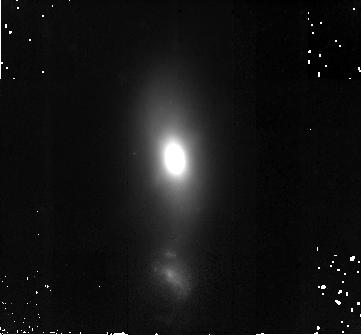
Target: III-ZW-035. Instrument: NICMOS/NIC2. Filter: F160W. Exposure: 42 min. Observation ID: na1e83010

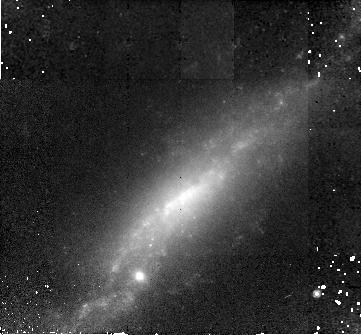
Target: UGC-12812-WEST. Instrument: NICMOS/NIC2. Filter: F160W. Exposure: 42 min. Observation ID: na1e81010

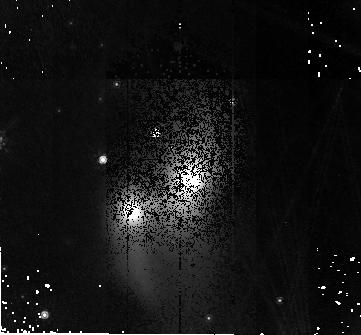
Target: IRAS-23436+5257. Instrument: NICMOS/NIC2. Filter: F160W. Exposure: 42 min. Observation ID: na1e67010

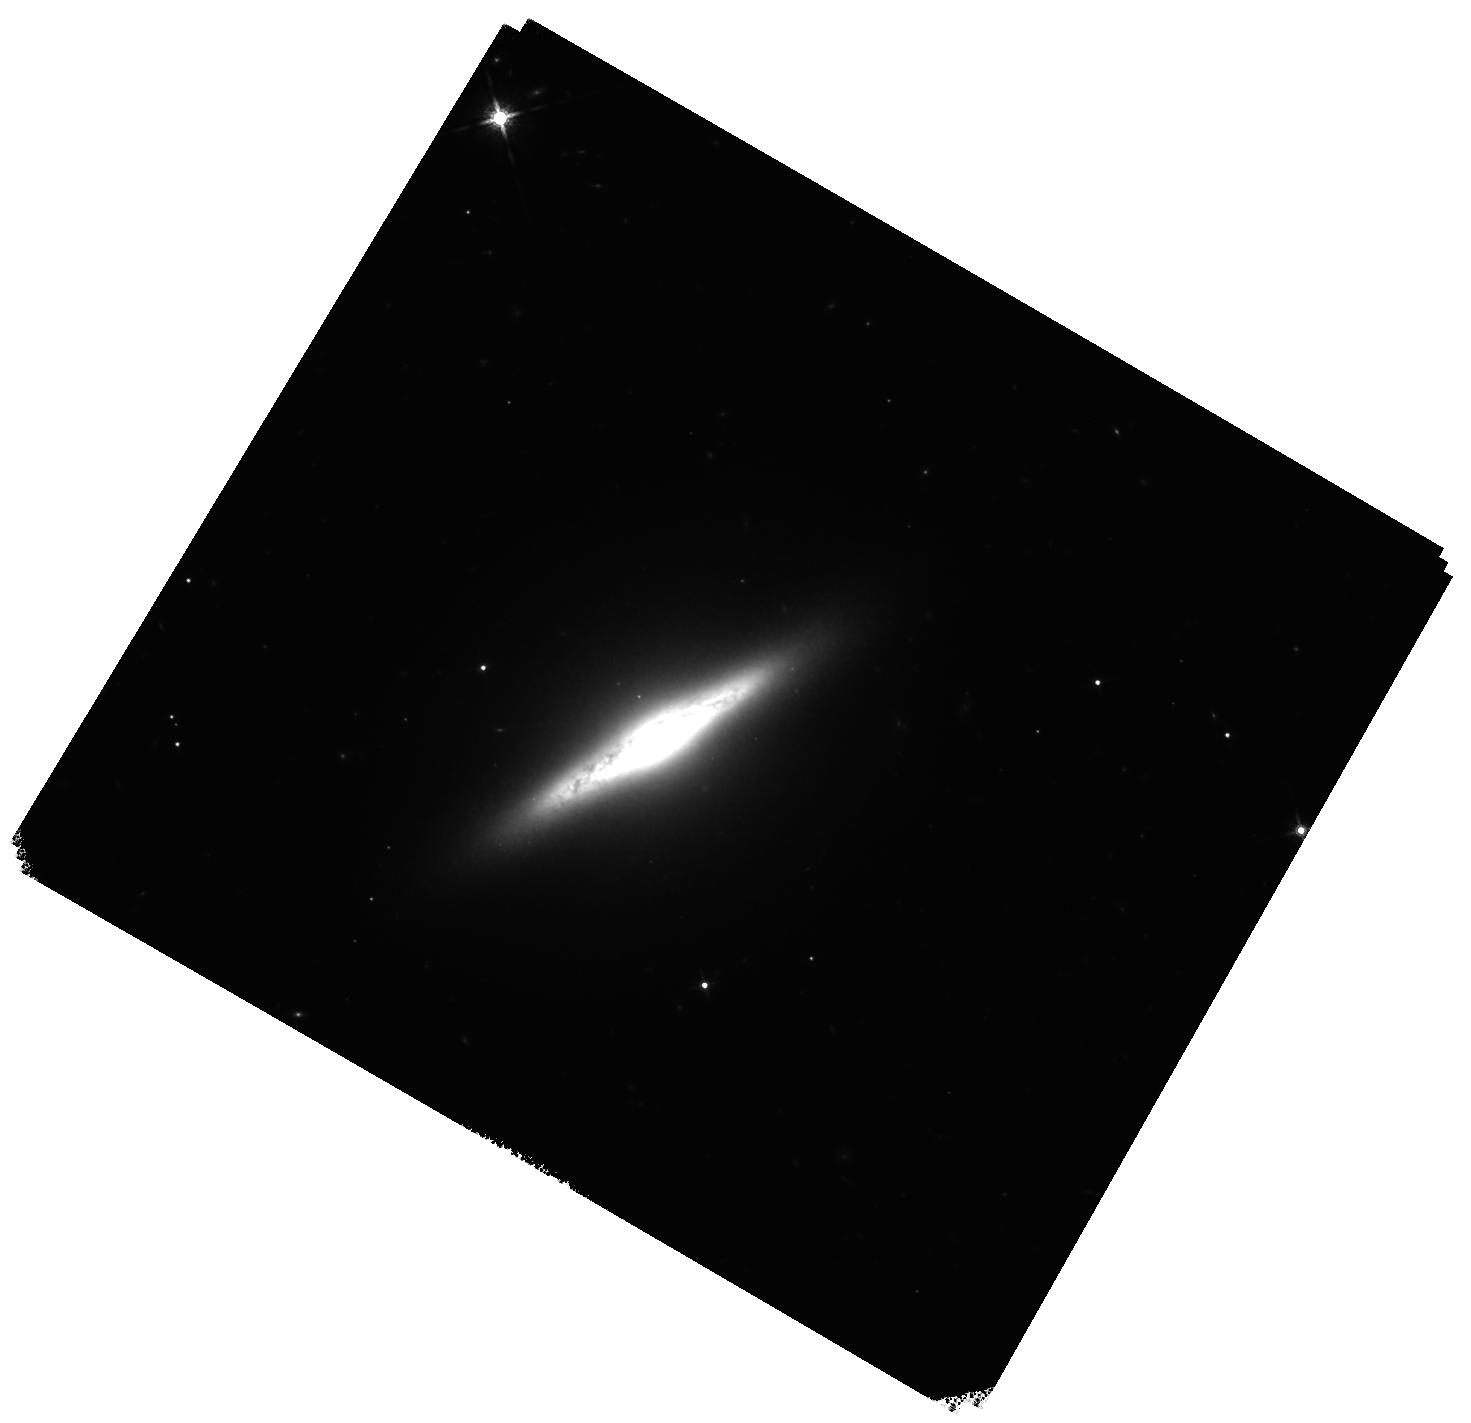
Target: NGC-5010. Instrument: WFC3/IR. Filter: F160W. Exposure: 40 min. Observation ID: hst_11235_32_wfc3_ir_f160w_ia1e32

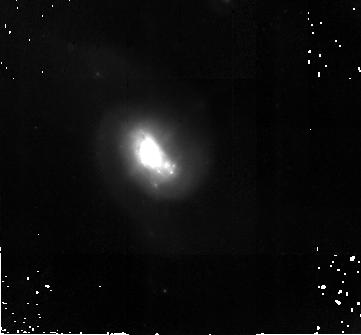
Target: UGC-08335-EAST. Instrument: NICMOS/NIC2. Filter: F160W. Exposure: 42 min. Observation ID: na1e34010

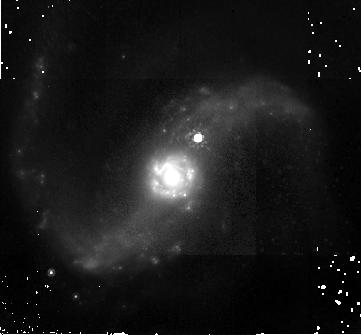
Target: NGC-6786-SOUTH. Instrument: NICMOS/NIC2. Filter: F160W. Exposure: 42 min. Observation ID: na1e54010

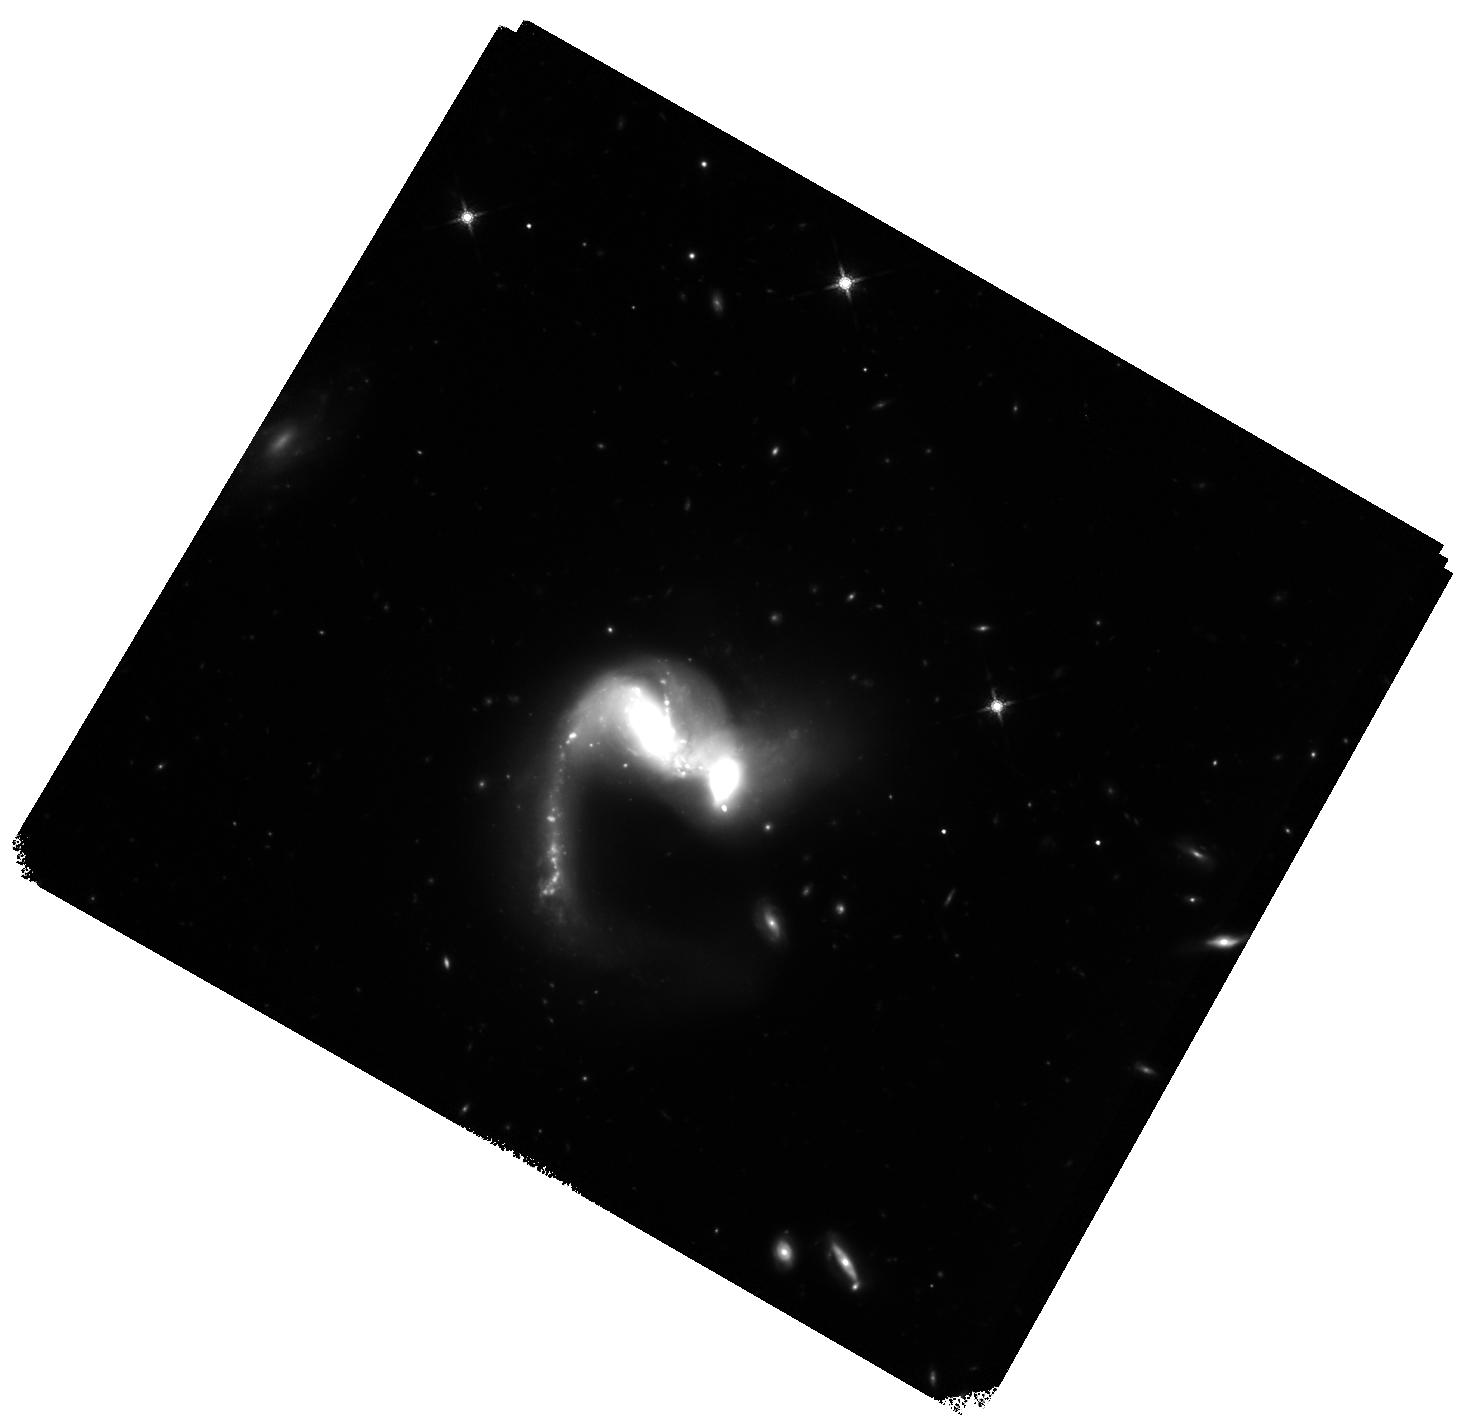
Target: UGC-04881. Instrument: WFC3/IR. Filter: F160W. Exposure: 40 min. Observation ID: hst_11235_25_wfc3_ir_f160w_ia1e25

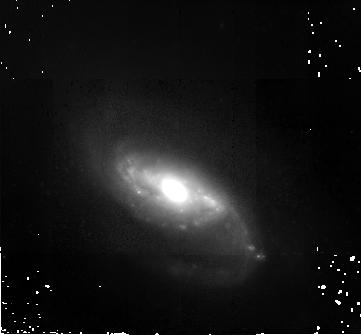
Target: MRK-1034-EAST. Instrument: NICMOS/NIC2. Filter: F160W. Exposure: 42 min. Observation ID: na1e08010

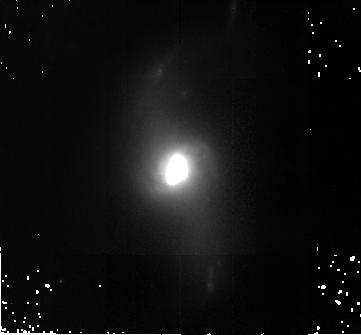
Target: IC-5298. Instrument: NICMOS/NIC2. Filter: F160W. Exposure: 42 min. Observation ID: na1e63010

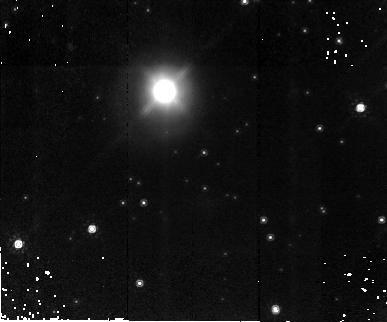
Target: IRAS-19542+1110. Instrument: NICMOS/NIC2. Filter: F160W. Exposure: 38 min. Observation ID: na1e57010

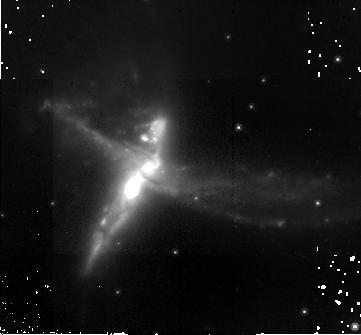
Target: ESO-593-IG-008. Instrument: NICMOS/NIC2. Filter: F160W. Exposure: 42 min. Observation ID: na1e56010

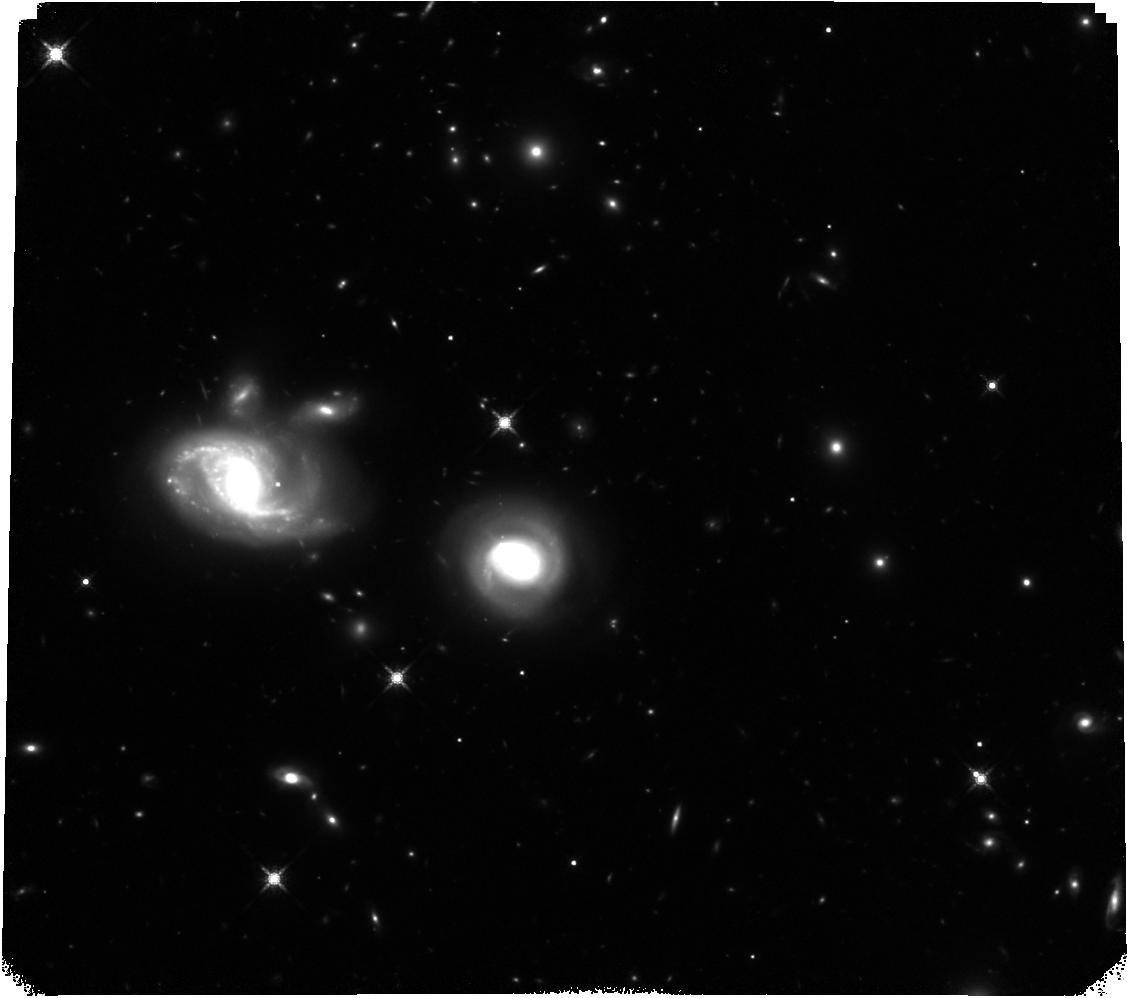
Target: 2MASX-J09133888-1019196-WEST. Instrument: WFC3/IR. Filter: F160W. Exposure: 40 min. Observation ID: hst_11235_80_wfc3_ir_f160w_ia1e80

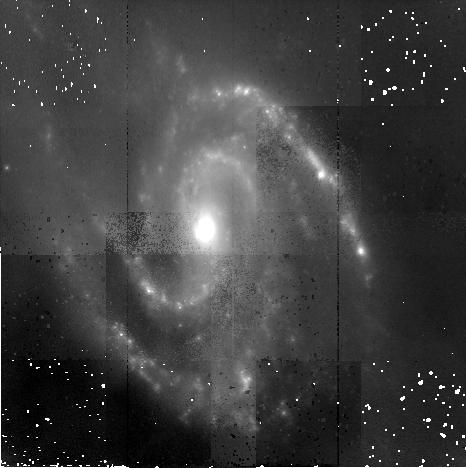
Target: NGC-5257-WEST. Instrument: NICMOS/NIC2. Filter: F160W. Exposure: 38 min. Observation ID: na1e37010

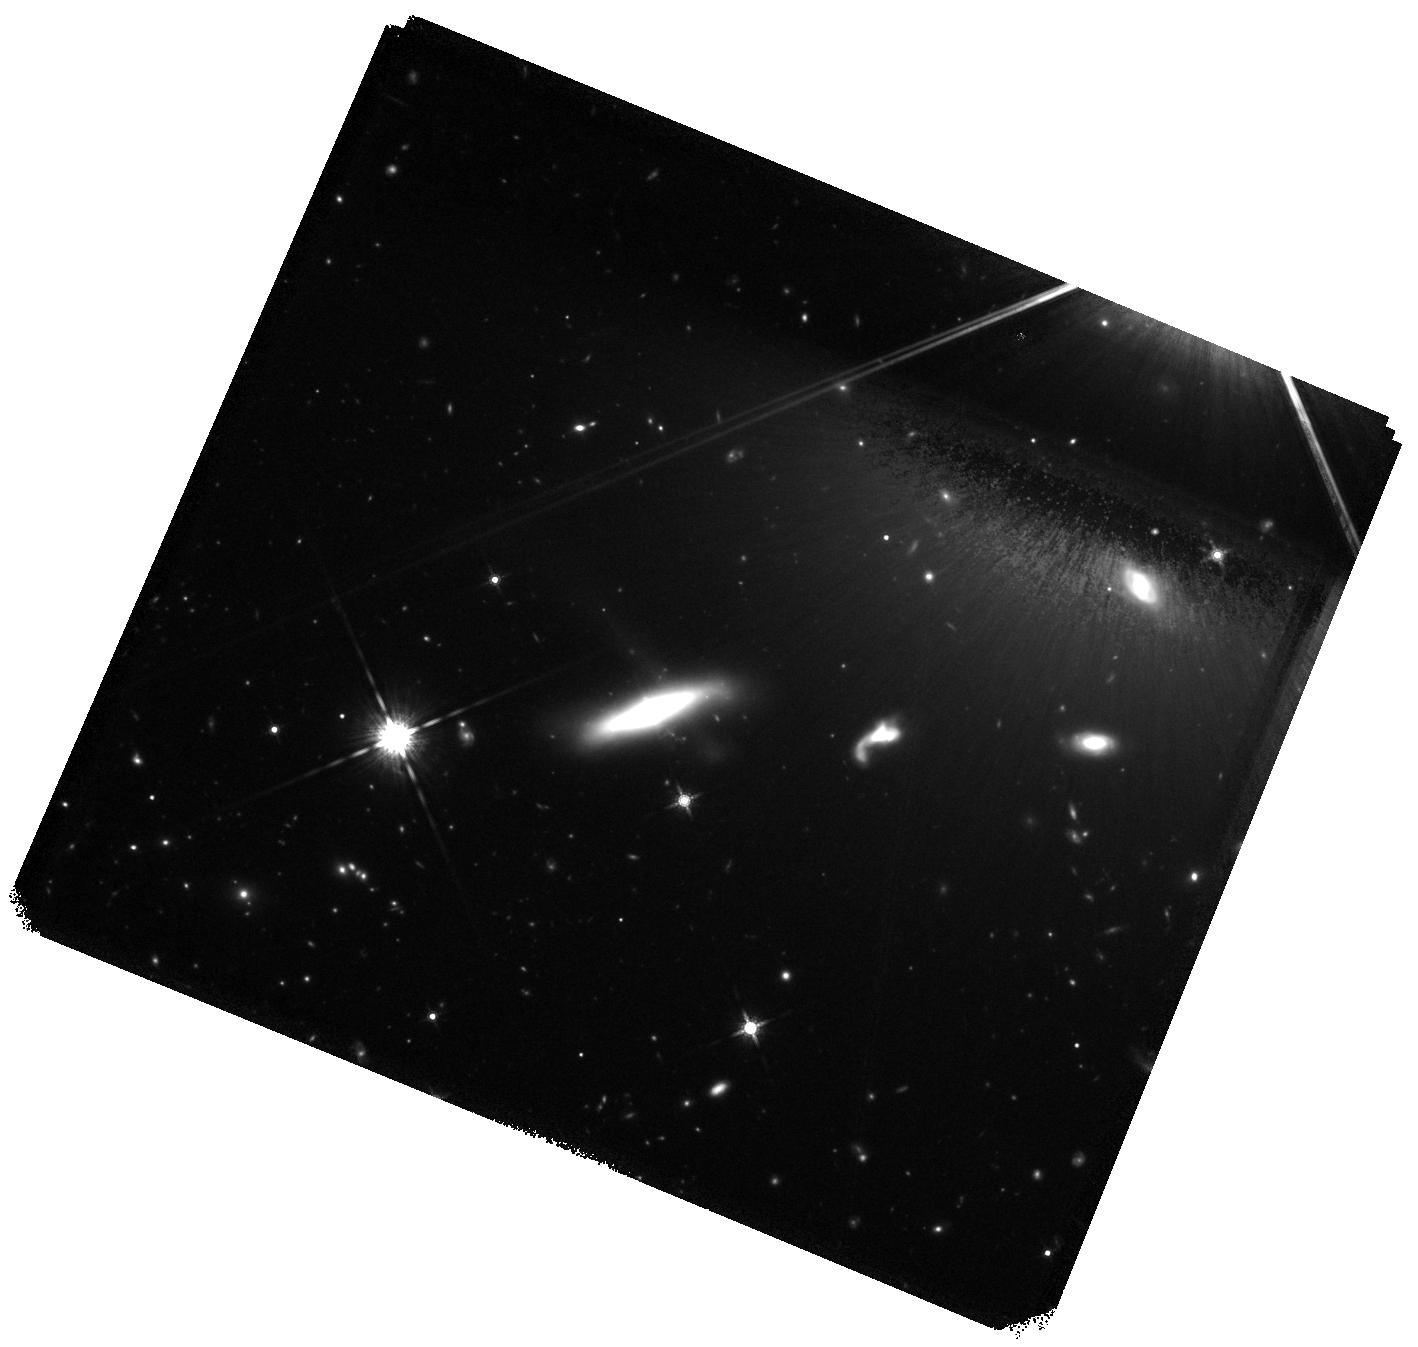
Target: IRAS-F10173+0828. Instrument: WFC3/IR. Filter: F160W. Exposure: 40 min. Observation ID: hst_11235_27_wfc3_ir_f160w_ia1e27

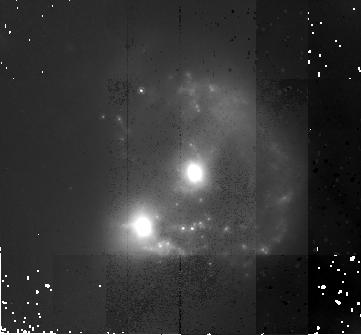
Target: IRAS-16399-0937. Instrument: NICMOS/NIC2. Filter: F160W. Exposure: 38 min. Observation ID: na1e47010

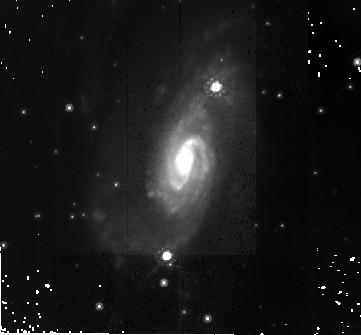
Target: IRAS-18090+0130. Instrument: NICMOS/NIC2. Filter: F160W. Exposure: 38 min. Observation ID: na1e49010

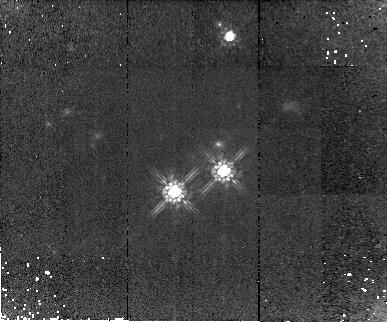
Target: IC-2545. Instrument: NICMOS/NIC2. Filter: F160W. Exposure: 42 min. Observation ID: na1e26010

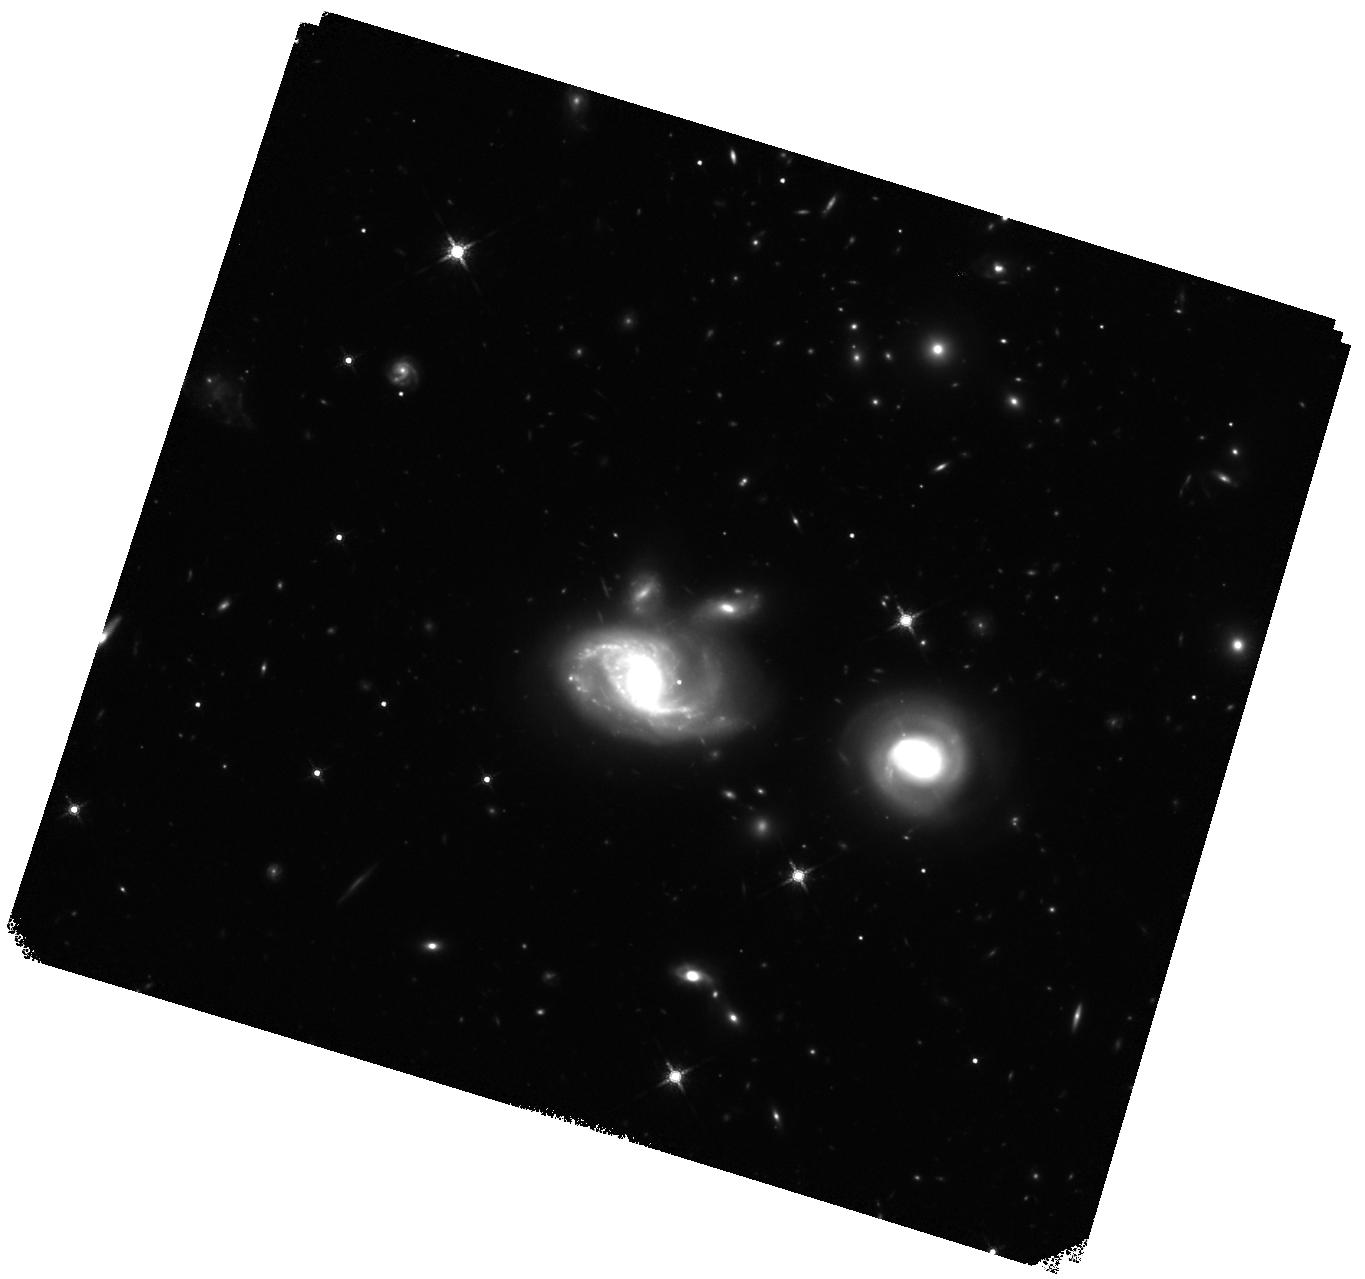
Target: 2MASX-J09133888-1019196-EAST. Instrument: WFC3/IR. Filter: F160W. Exposure: 40 min. Observation ID: hst_11235_24_wfc3_ir_f160w_ia1e24

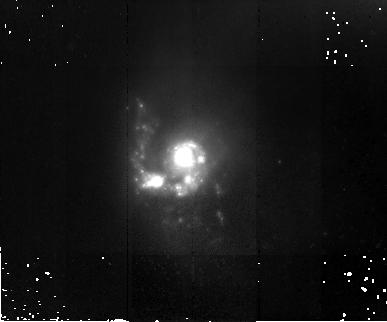
Target: UGC-02369-SOUTH. Instrument: NICMOS/NIC2. Filter: F160W. Exposure: 42 min. Observation ID: na1e09010

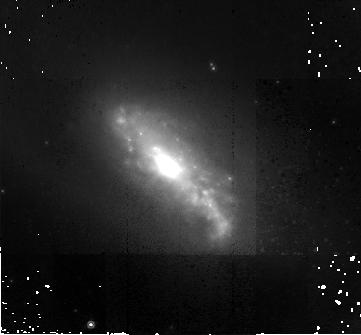
Target: IC-4689. Instrument: NICMOS/NIC2. Filter: F160W. Exposure: 38 min. Observation ID: na1e74010

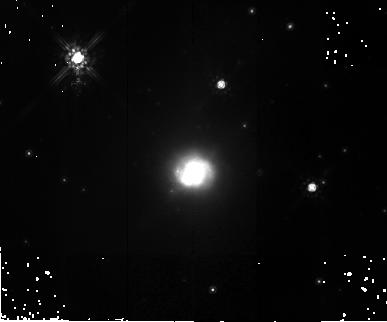
Target: WKK-2031. Instrument: NICMOS/NIC2. Filter: F160W. Exposure: 42 min. Observation ID: na1e33010

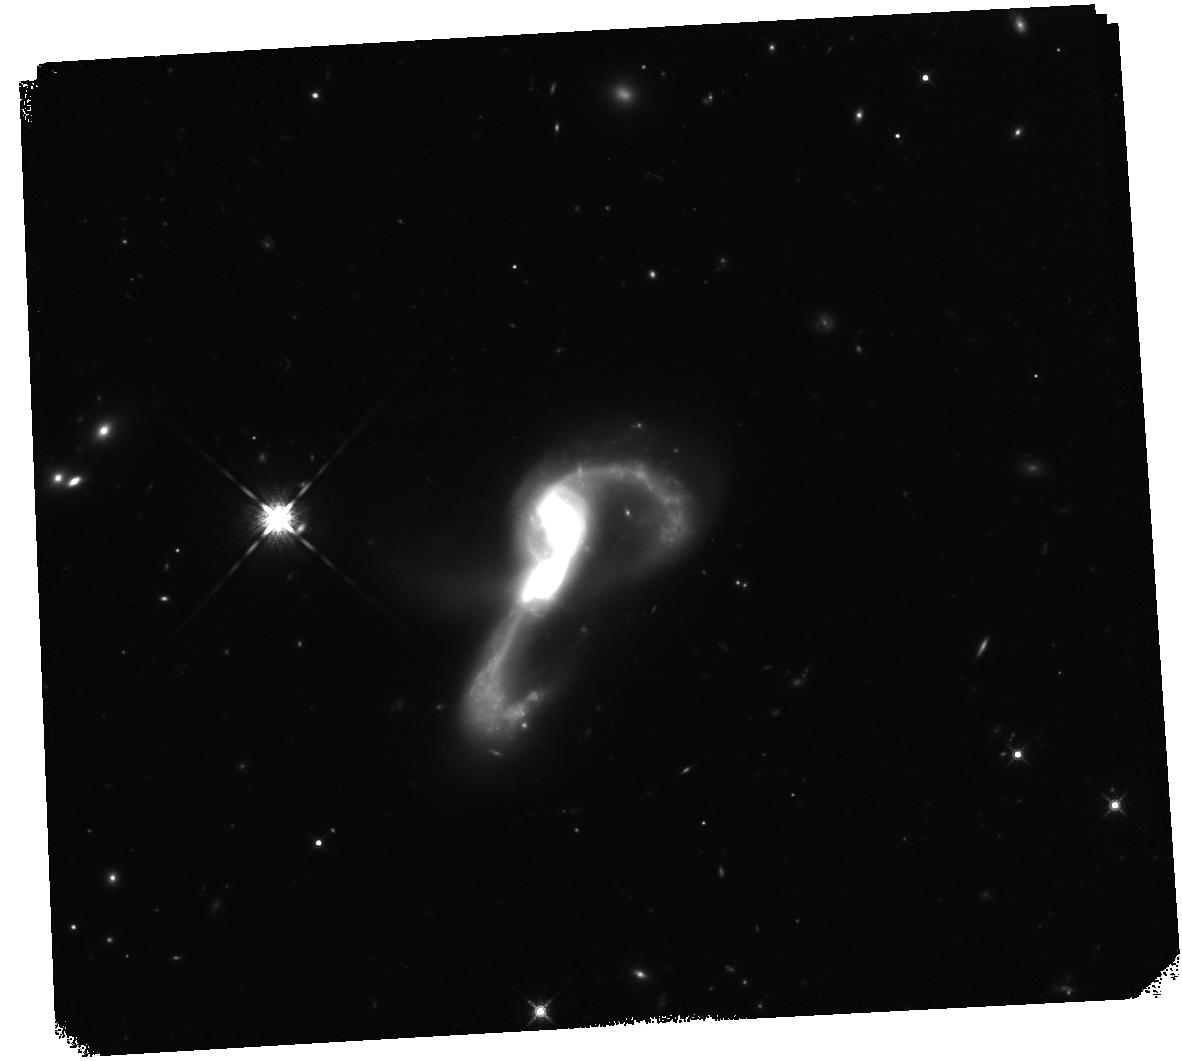
Target: VV-705. Instrument: WFC3/IR. Filter: F160W. Exposure: 40 min. Observation ID: hst_11235_42_wfc3_ir_f160w_ia1e42

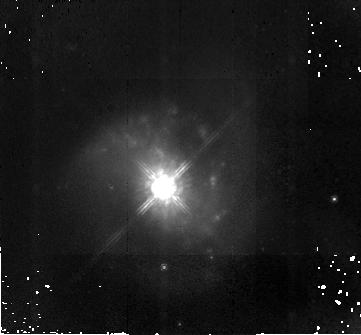
Target: AM-0702-601-NORTH. Instrument: NICMOS/NIC2. Filter: F160W. Exposure: 42 min. Observation ID: na1e19010

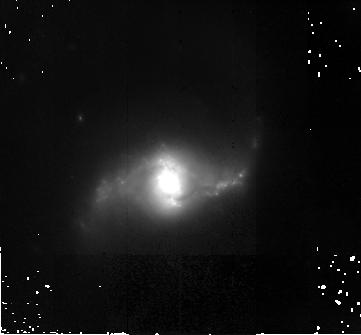
Target: MRK-1034-WEST. Instrument: NICMOS/NIC2. Filter: F160W. Exposure: 42 min. Observation ID: na1e76010

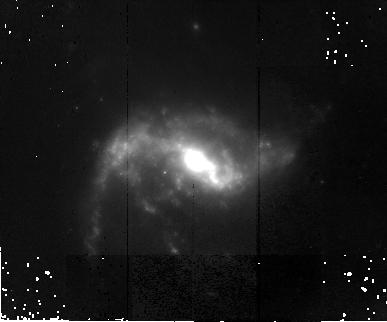
Target: ARP-256-SOUTH. Instrument: NICMOS/NIC2. Filter: F160W. Exposure: 42 min. Observation ID: na1e01010

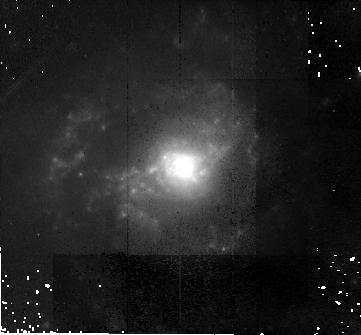
Target: UGC-09618-SOUTH. Instrument: NICMOS/NIC2. Filter: F160W. Exposure: 42 min. Observation ID: na1e41010

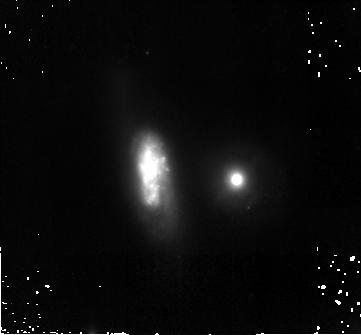
Target: IRAS-F17132+5313. Instrument: NICMOS/NIC2. Filter: F160W. Exposure: 42 min. Observation ID: na1e48010

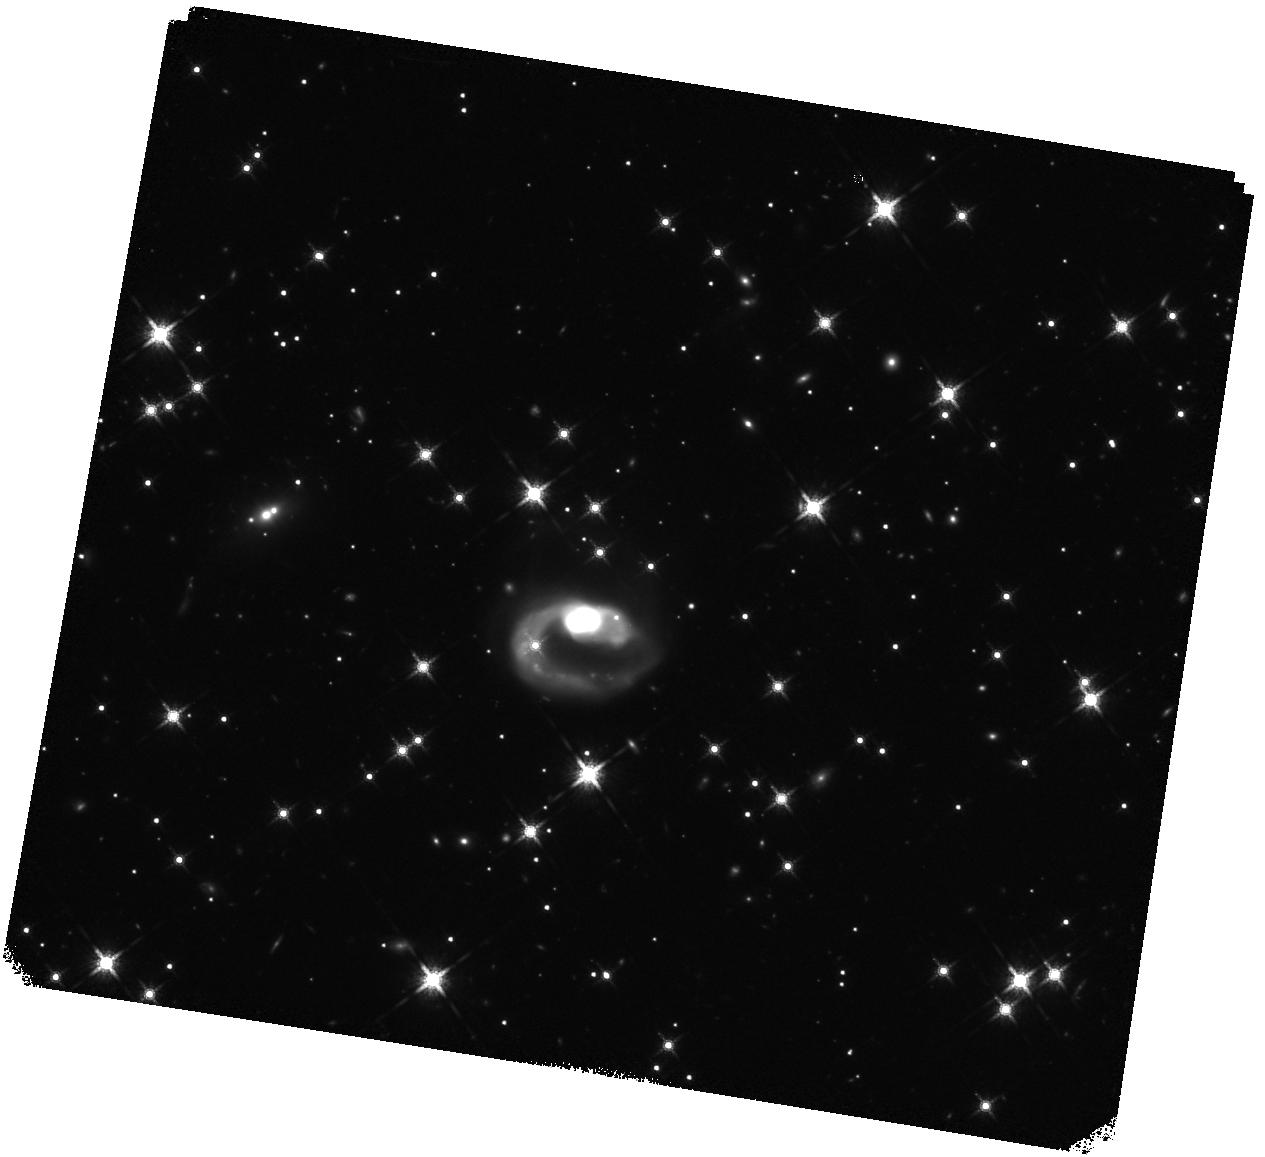
Target: 2MASX-J07273754-0254540. Instrument: WFC3/IR. Filter: F160W. Exposure: 40 min. Observation ID: hst_11235_20_wfc3_ir_f160w_ia1e20

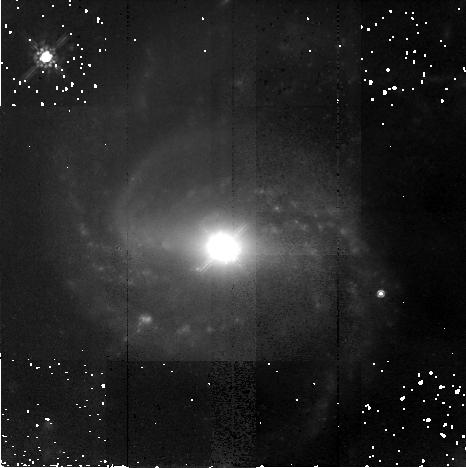
Target: NGC-7674. Instrument: NICMOS/NIC2. Filter: F160W. Exposure: 38 min. Observation ID: na1e65010

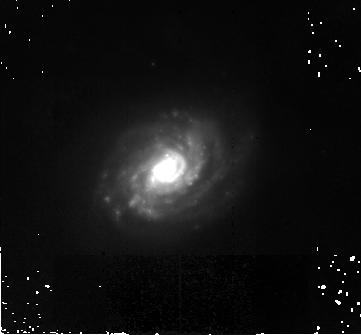
Target: MCG--03-04-014. Instrument: NICMOS/NIC2. Filter: F160W. Exposure: 42 min. Observation ID: na1e03010

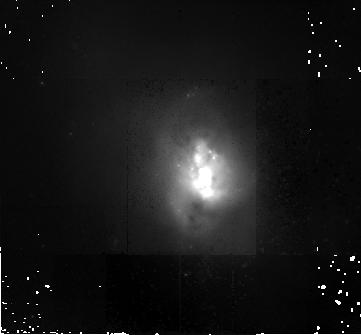
Target: MCG-+08-11-002. Instrument: NICMOS/NIC2. Filter: F160W. Exposure: 42 min. Observation ID: na1e15010

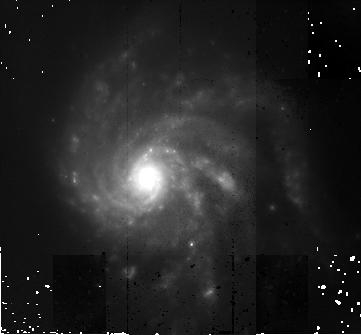
Target: NGC-0695. Instrument: NICMOS/NIC2. Filter: F160W. Exposure: 42 min. Observation ID: na1e07010

HST NICMOS Survey of the Nuclear Regions of Luminous Infrared Galaxies in the Local Universe (PI: Surace, Jason A.)

At luminosities above 10^11.4 L_sun, the space density of far-infrared selected galaxies exceeds that of optically selected galaxies. These `luminous infrared galaxies' (LIRGs) are primarily interacting or merging disk galaxies undergoing enhanced star formation and Active Galactic Nuclei (AGN) activity, possibly triggered as the objects transform into massive S0 and elliptical merger remnants. We propose NICMOS NIC2 imaging of the nuclear regions of a complete sample of 88 L_IR > 10^11.4 L_sun luminous infrared galaxies in the IRAS Revised Bright Galaxy Sample (RBGS: i.e., 60 micron flux density > 5.24 Jy). This sample is ideal not only in its completeness and sample size, but also in the proximity and brightness of the galaxies. The superb sensitivity and resolution of NICMOS NIC2 on HST enables a unique opportunity to study the detailed structure of the nuclear regions, where dust obscuration may mask star clusters, AGN and additional nuclei from optical view, with a resolution significantly higher than possible with Spitzer IRAC. This survey thus provides a crucial component to our study of the dynamics and evolution of IR galaxies presently underway with Wide-Field, HST ACS/WFC and Spitzer IRAC observations of these 88 galaxies. Imaging will be done with the F160W filter (H-band) to examine as a function of both luminosity and merger stage (i) the luminosity and distribution of embedded star clusters, (ii) the presence of optically obscured AGN and nuclei, (iii) the correlation between the distribution of 1.6 micron emission and the mid-IR emission as detected by Spitzer IRAC, (iv) the evidence of bars or bridges that may funnel fuel into the nuclear region, and (v) the ages of star clusters for which photometry is available via ACS/WFC observations. The NICMOS data, combined with the HST ACS, Spitzer, and GALEX observations of this sample, will result in the most comprehensive study of merging and interacting galaxies to date.